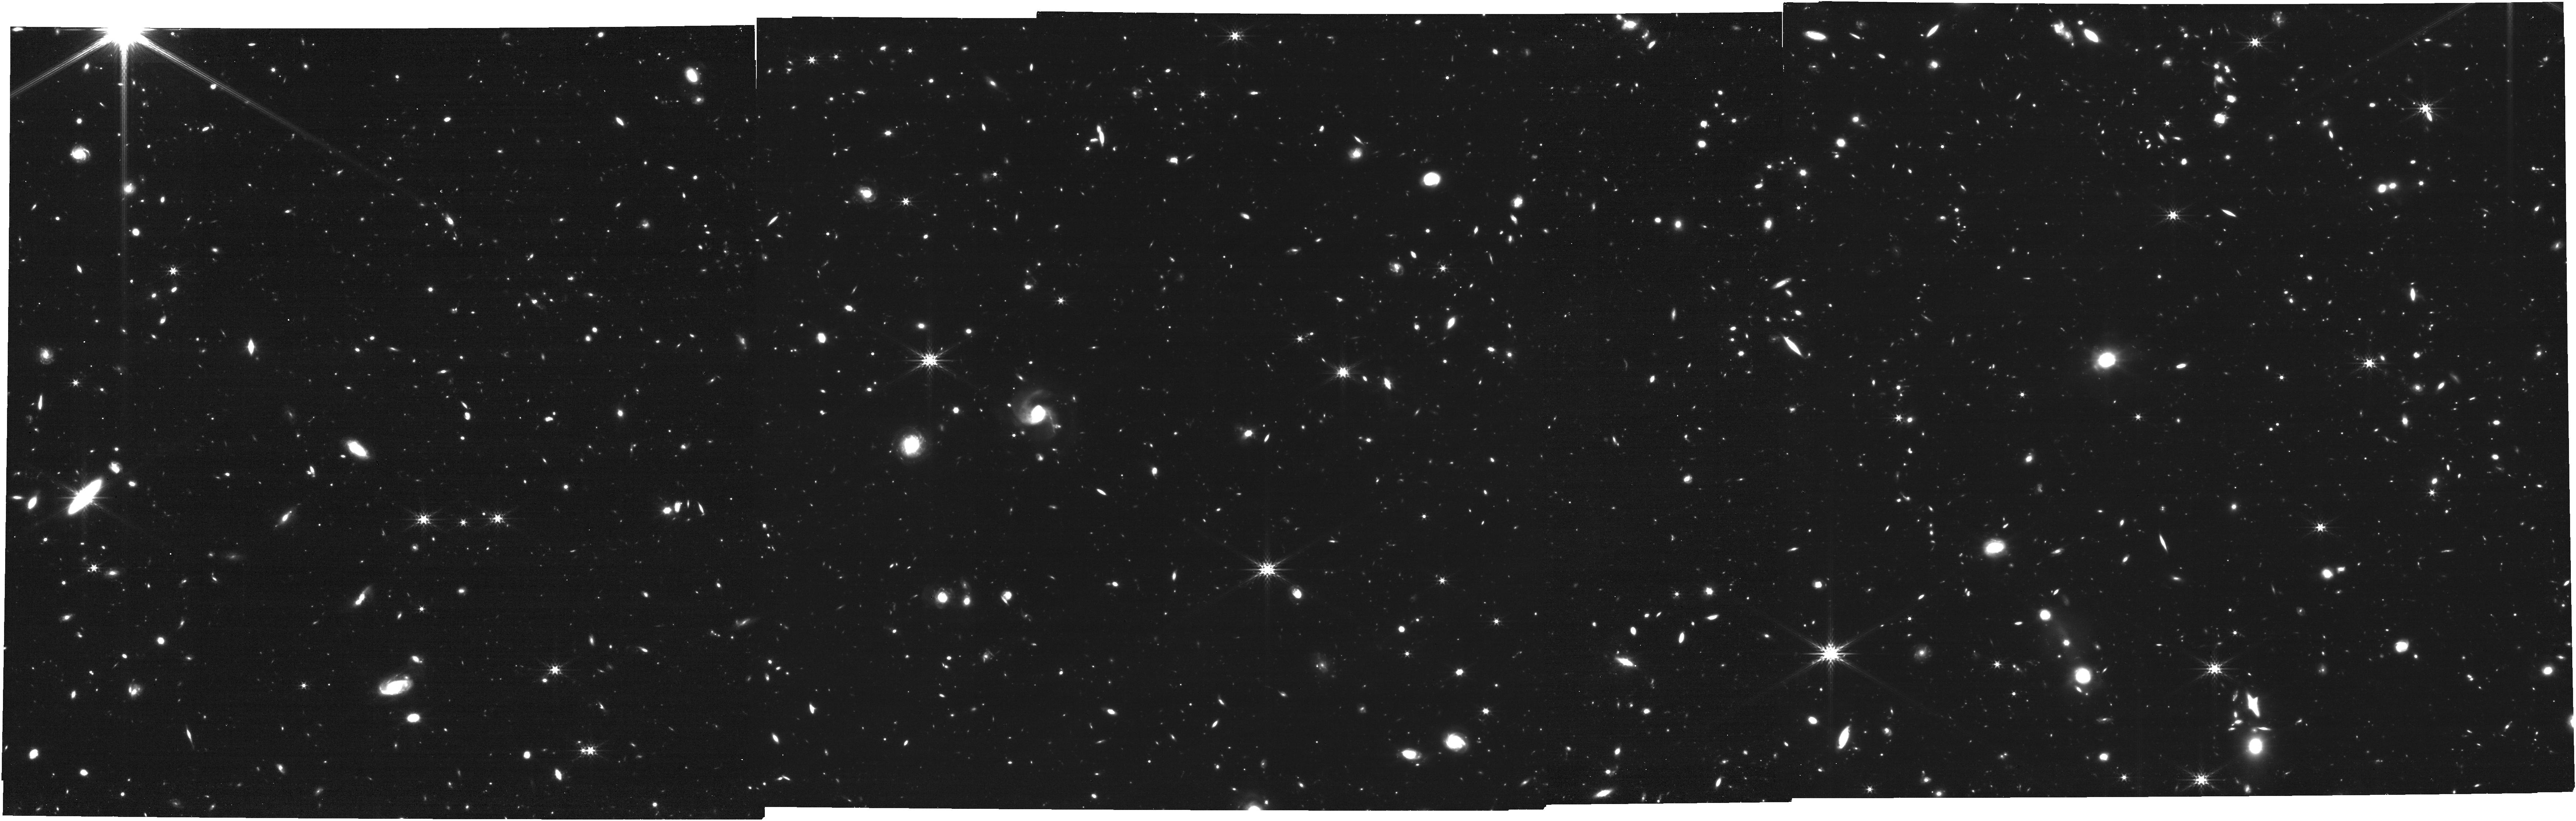
Target: JWST-NEP-TDS-FIELD
Instrument: NIRCAM
Filter: F356W
Exposure: 1.2 h
Observation ID: jw02738-o002_t001_nircam_clear-f356w

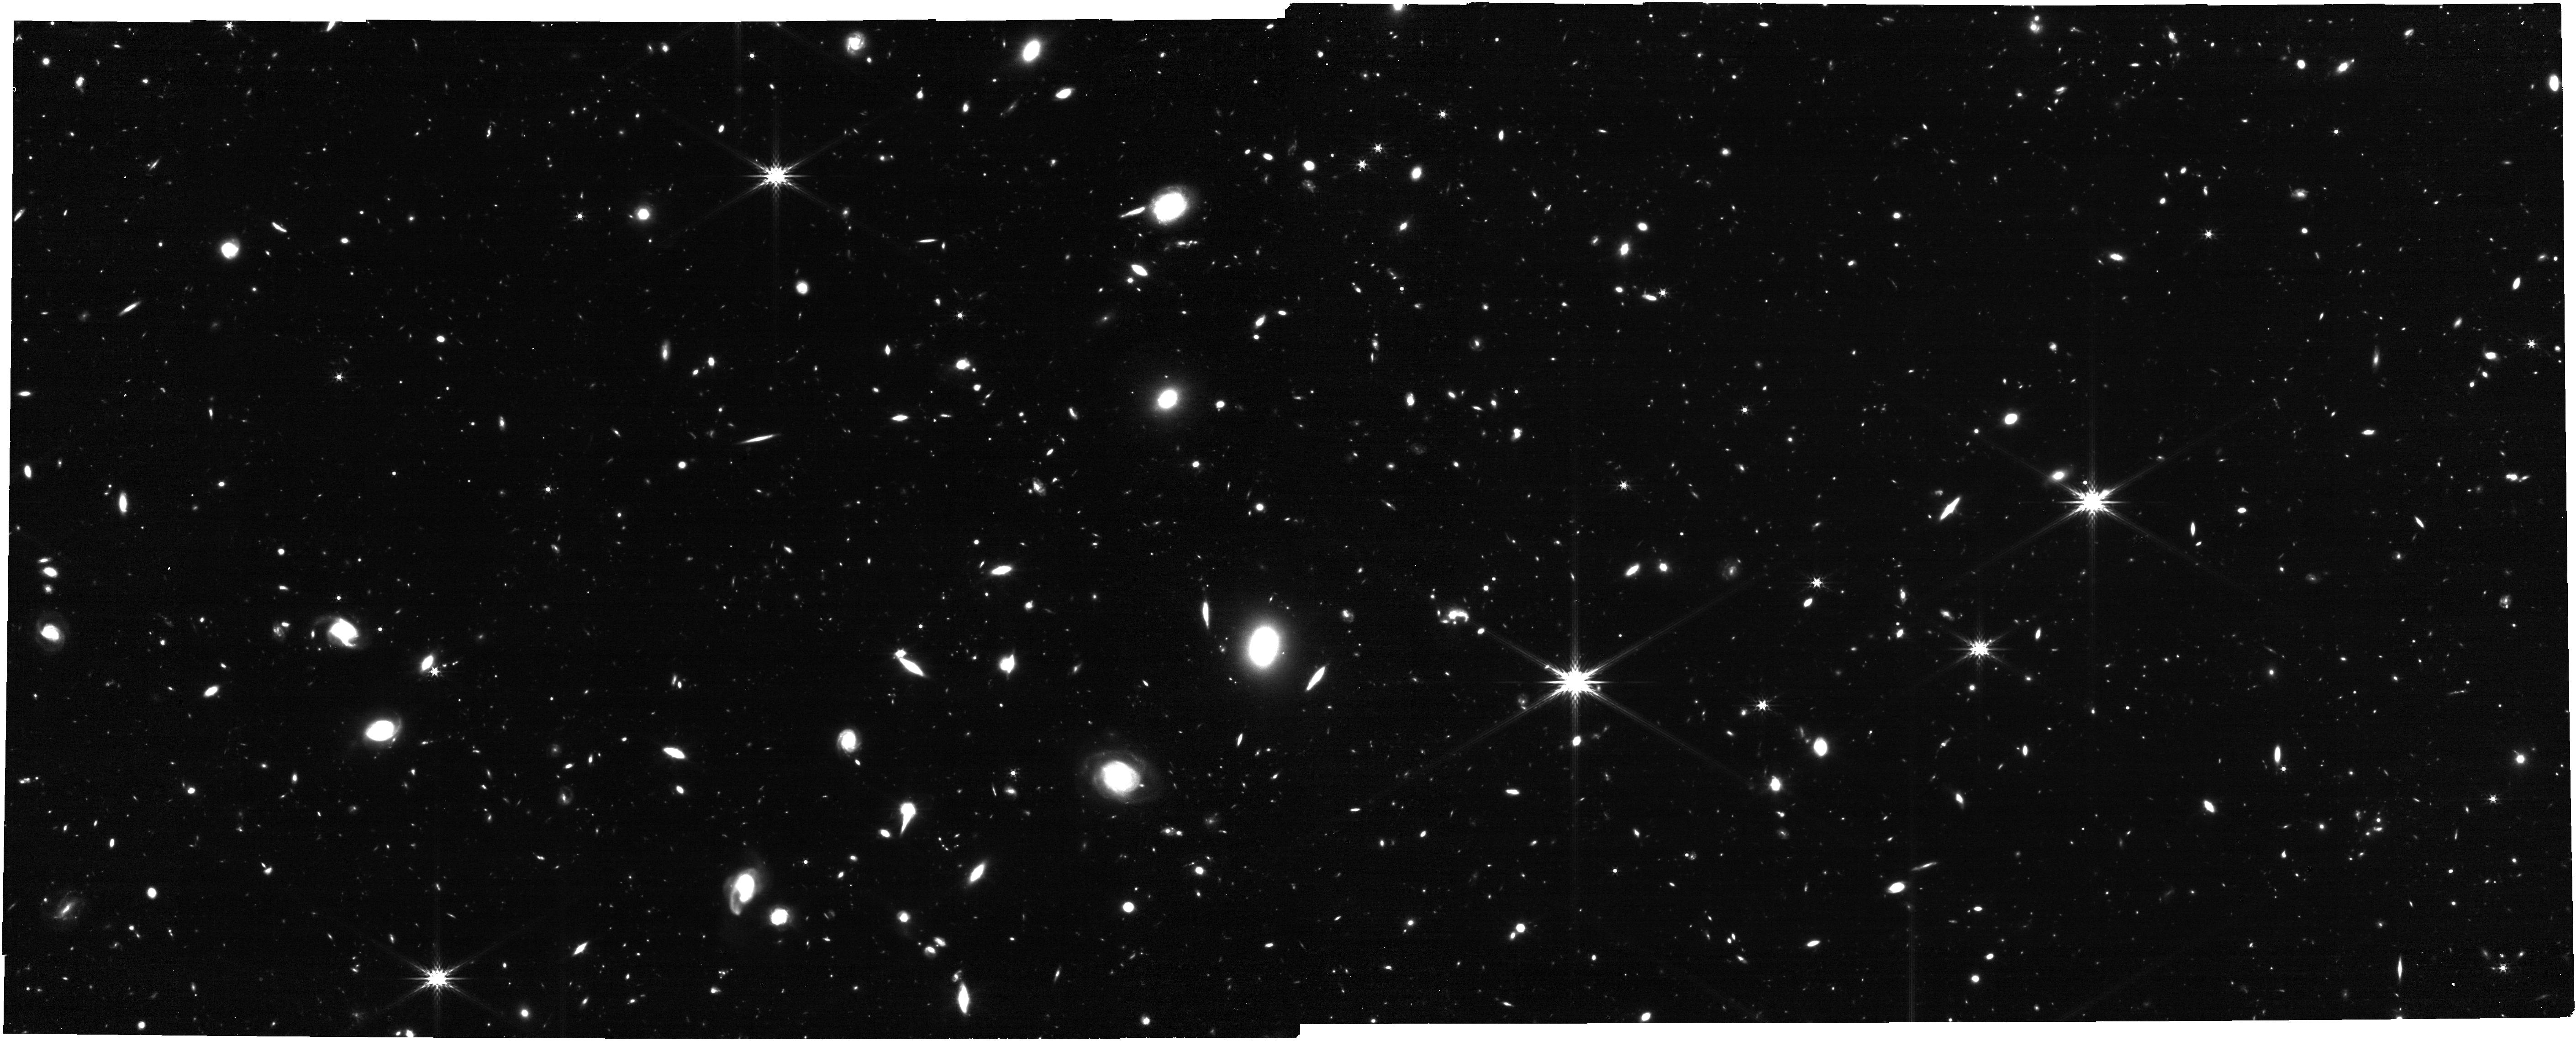
Target: SPITZER-IDF
Instrument: NIRCAM
Filter: F356W
Exposure: 42 min
Observation ID: jw02738-o006_t002_nircam_clear-f356w

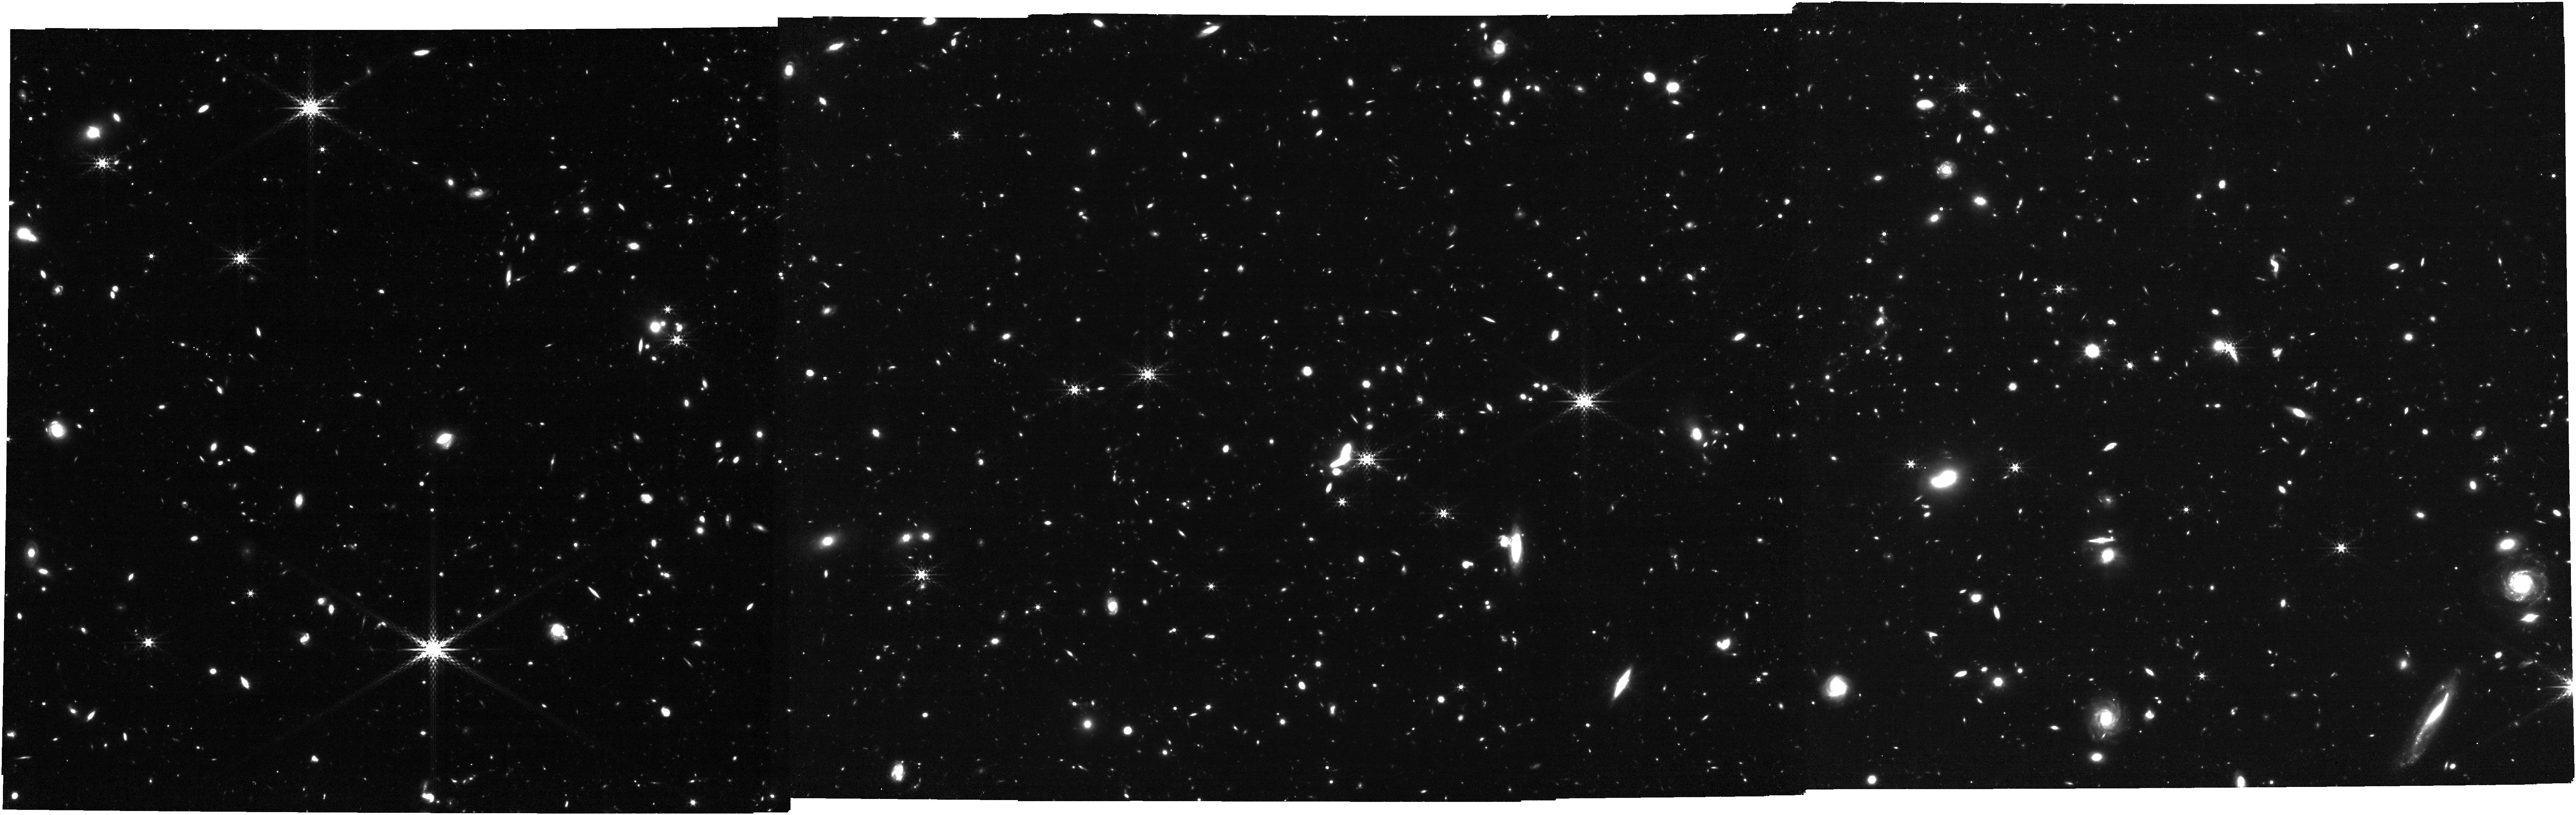
Target: JWST-NEP-TDS-FIELD
Instrument: NIRCAM
Filter: F410M
Exposure: 1.6 h
Observation ID: jw02738-o004_t001_nircam_clear-f410m

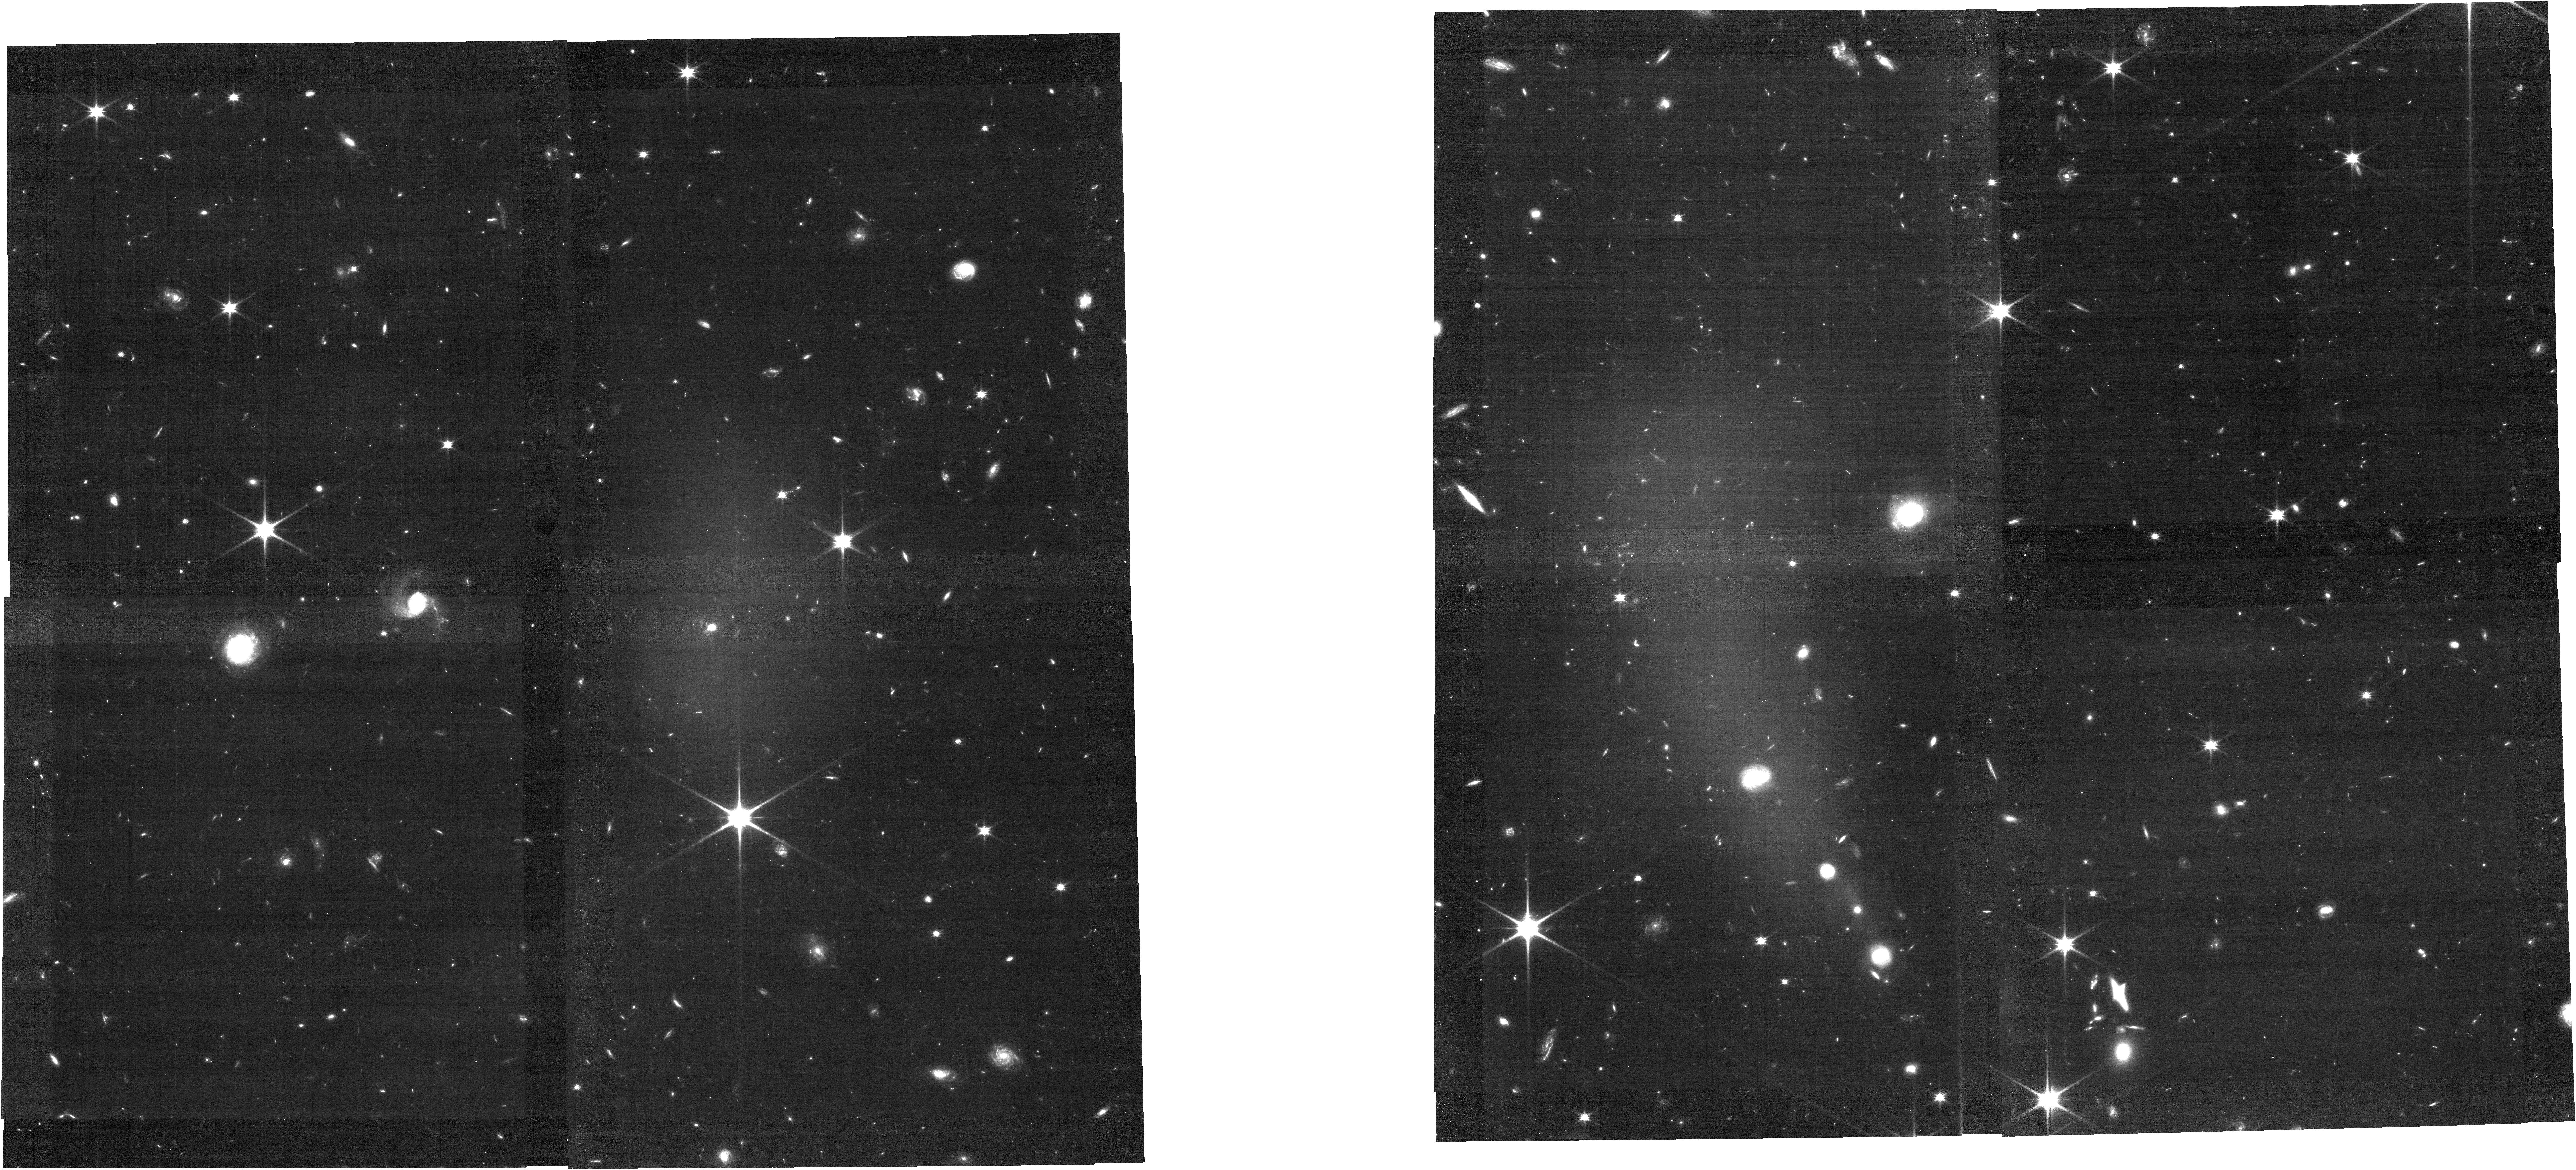
Target: JWST-NEP-TDS-FIELD
Instrument: NIRCAM
Filter: F090W
Exposure: 49 min
Observation ID: jw02738-o002_t001_nircam_clear-f090w

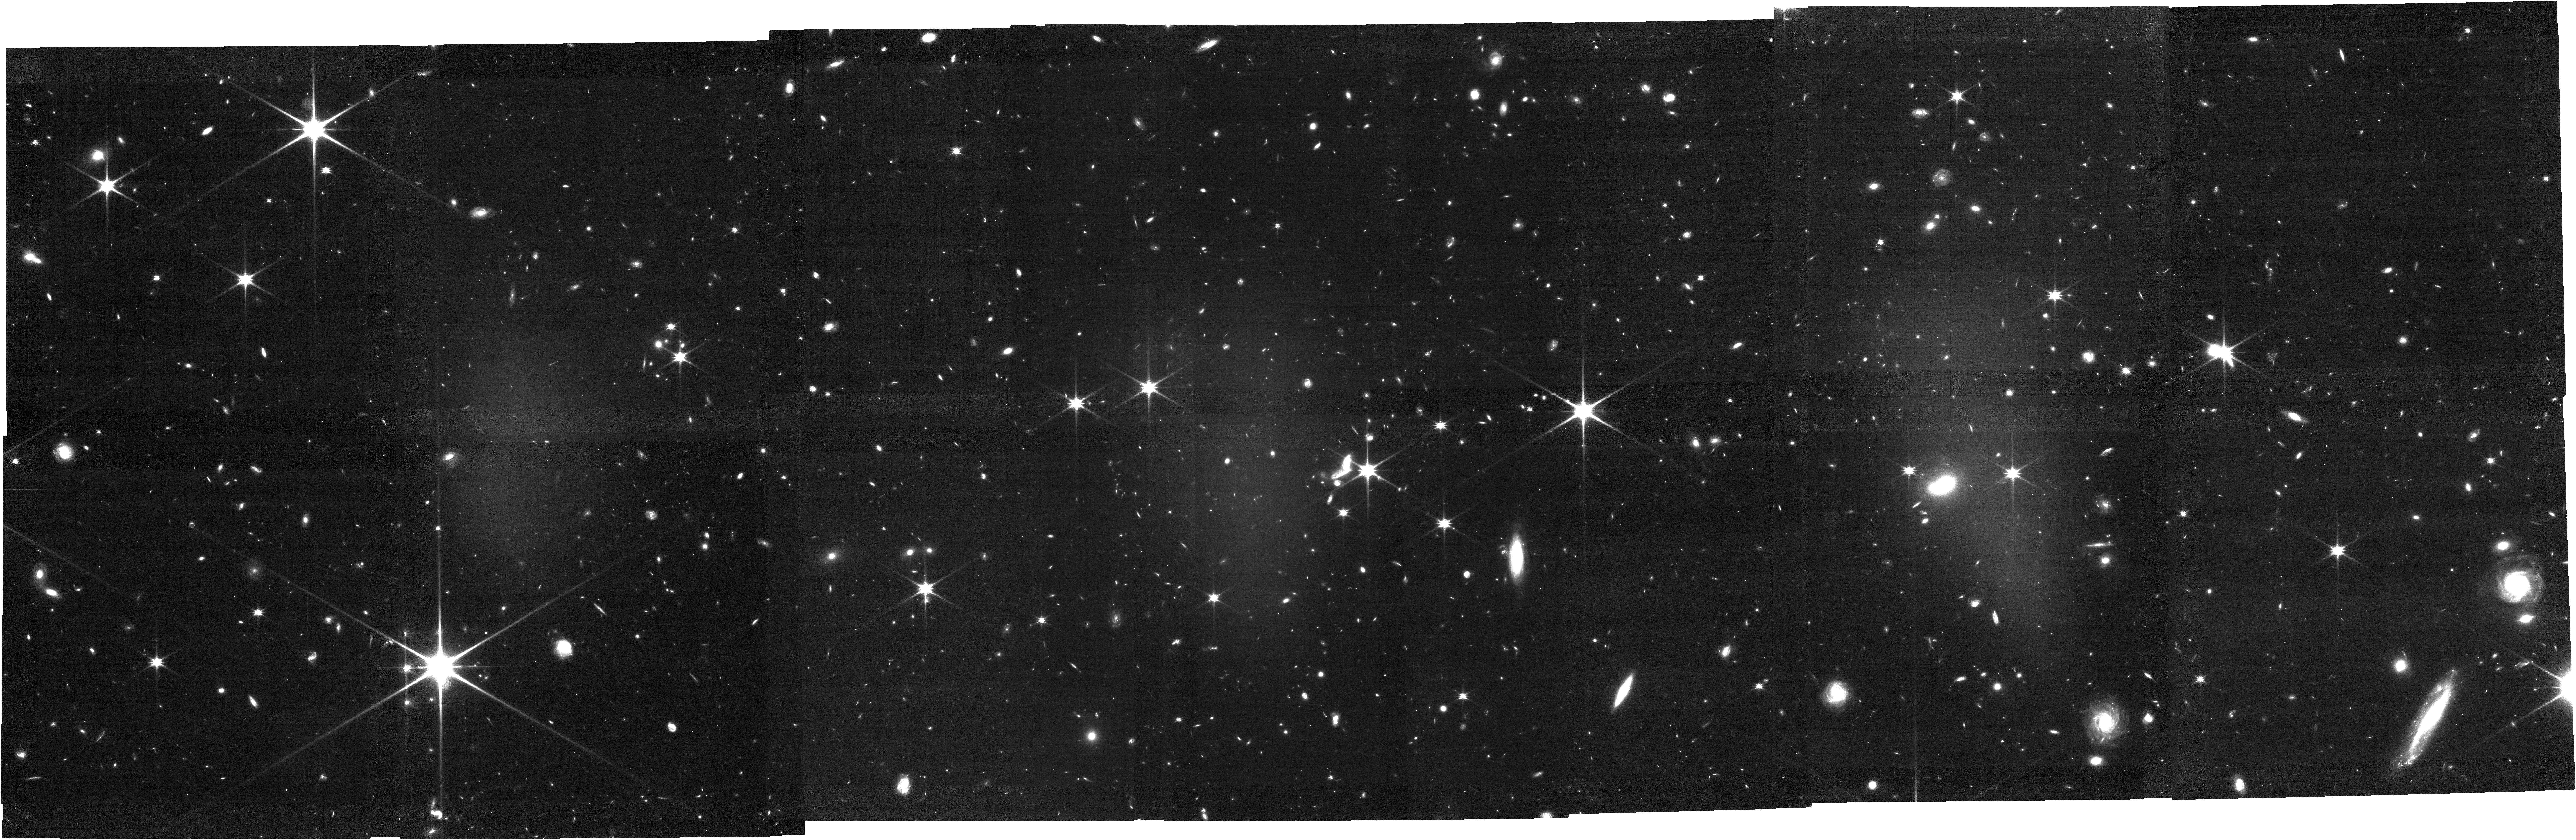
Target: JWST-NEP-TDS-FIELD
Instrument: NIRCAM
Filter: F115W
Exposure: 1.6 h
Observation ID: jw02738-o004_t001_nircam_clear-f115w

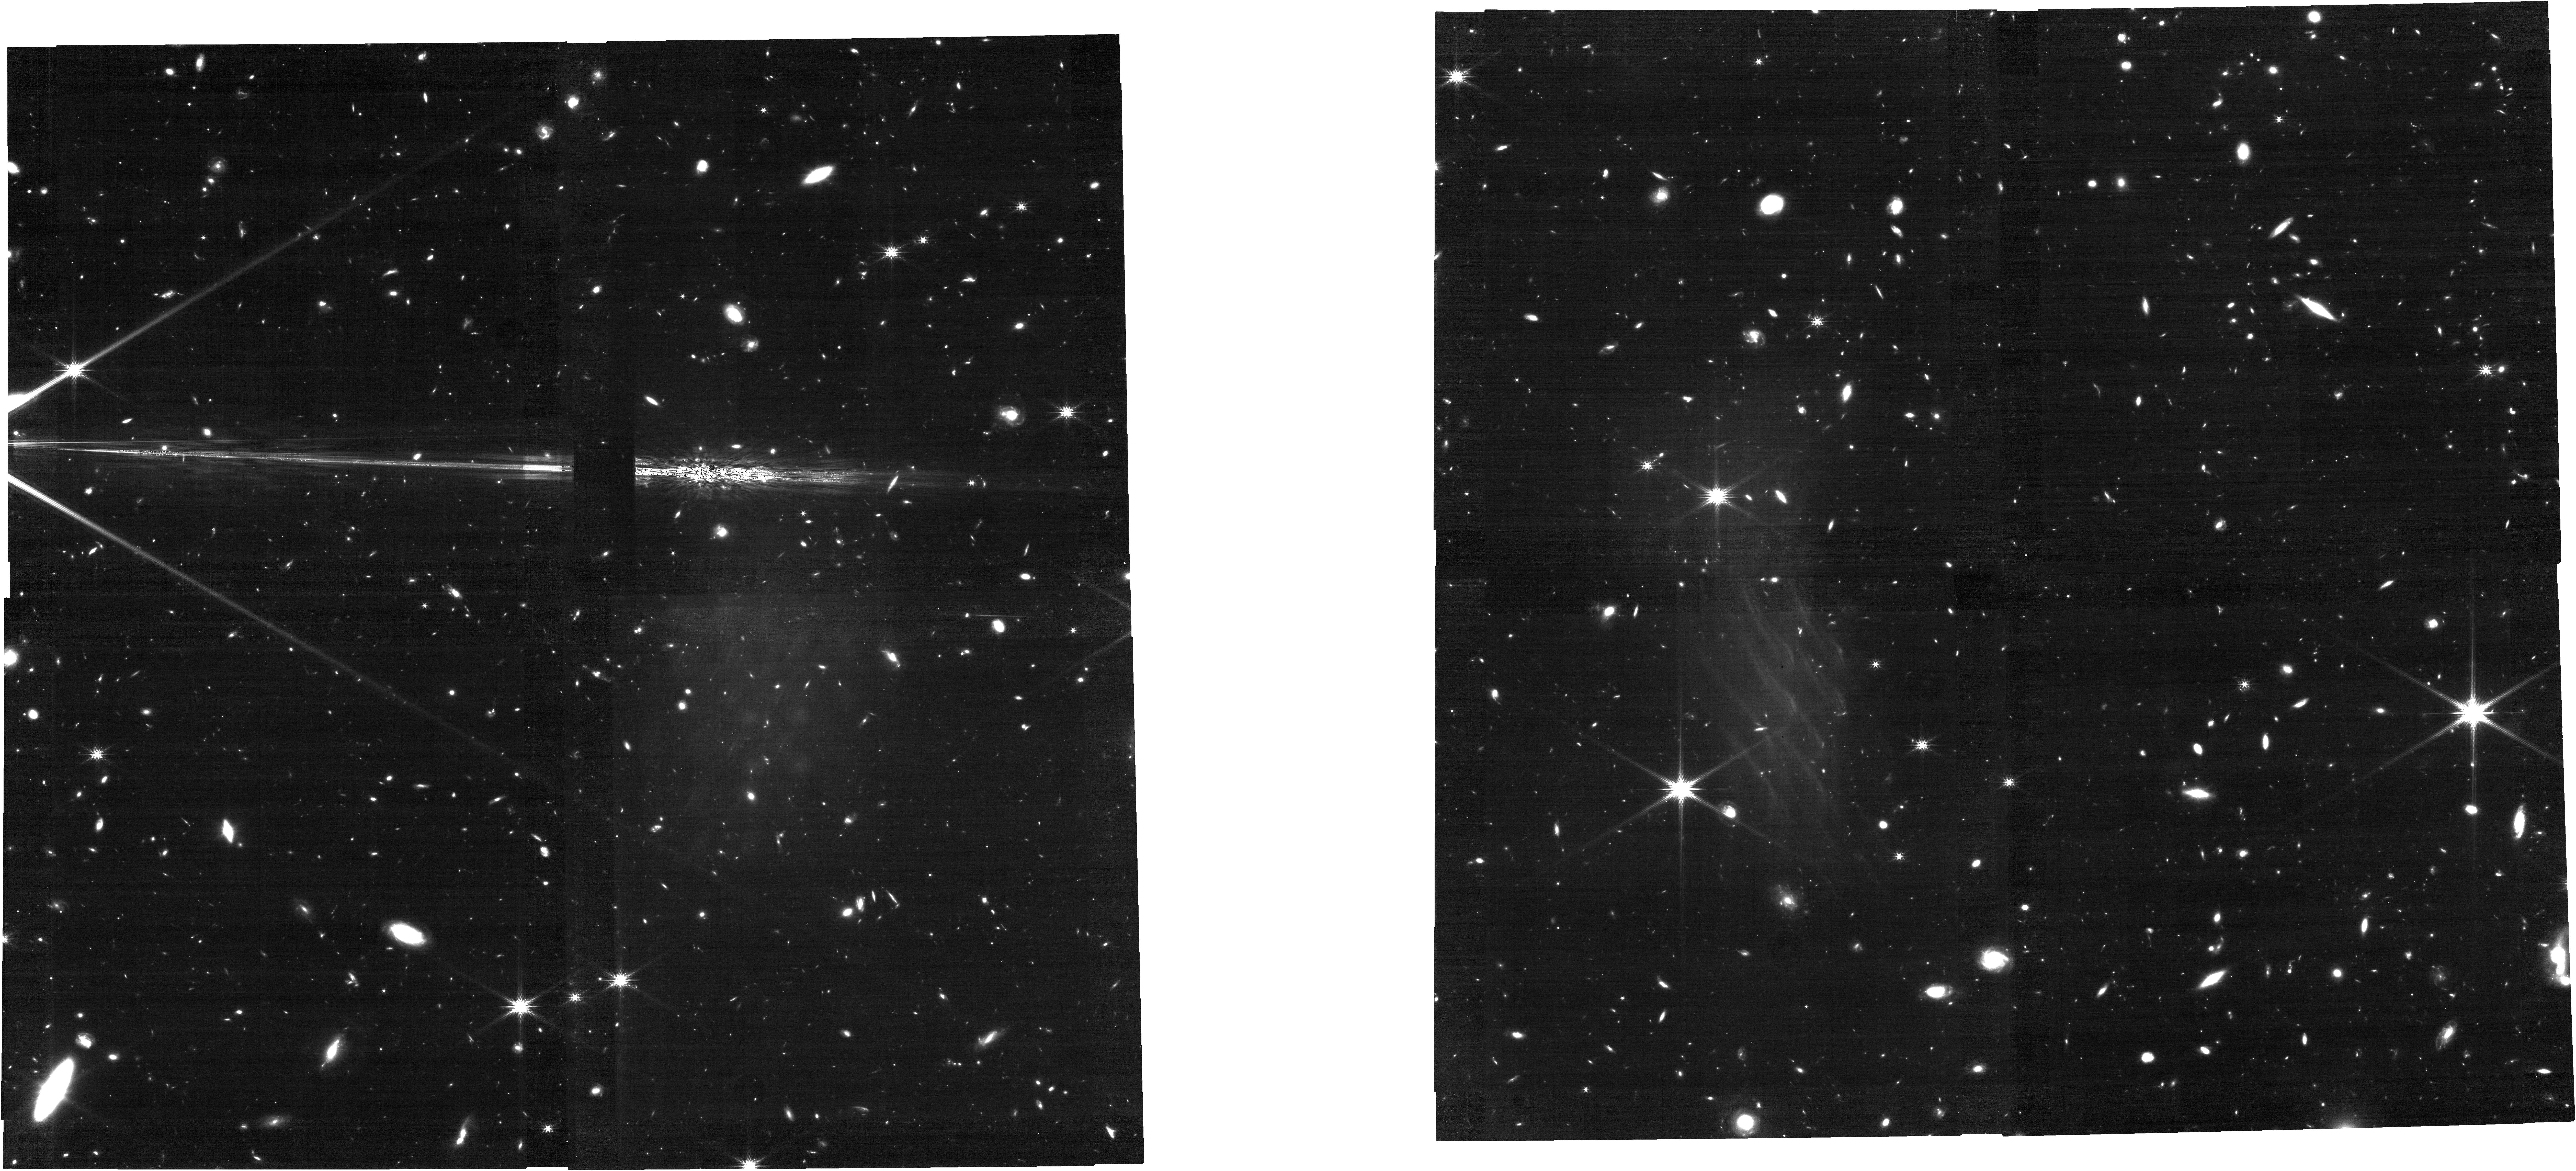
Target: JWST-NEP-TDS-FIELD
Instrument: NIRCAM
Filter: F200W
Exposure: 56 min
Observation ID: jw02738-o008_t001_nircam_clear-f200w

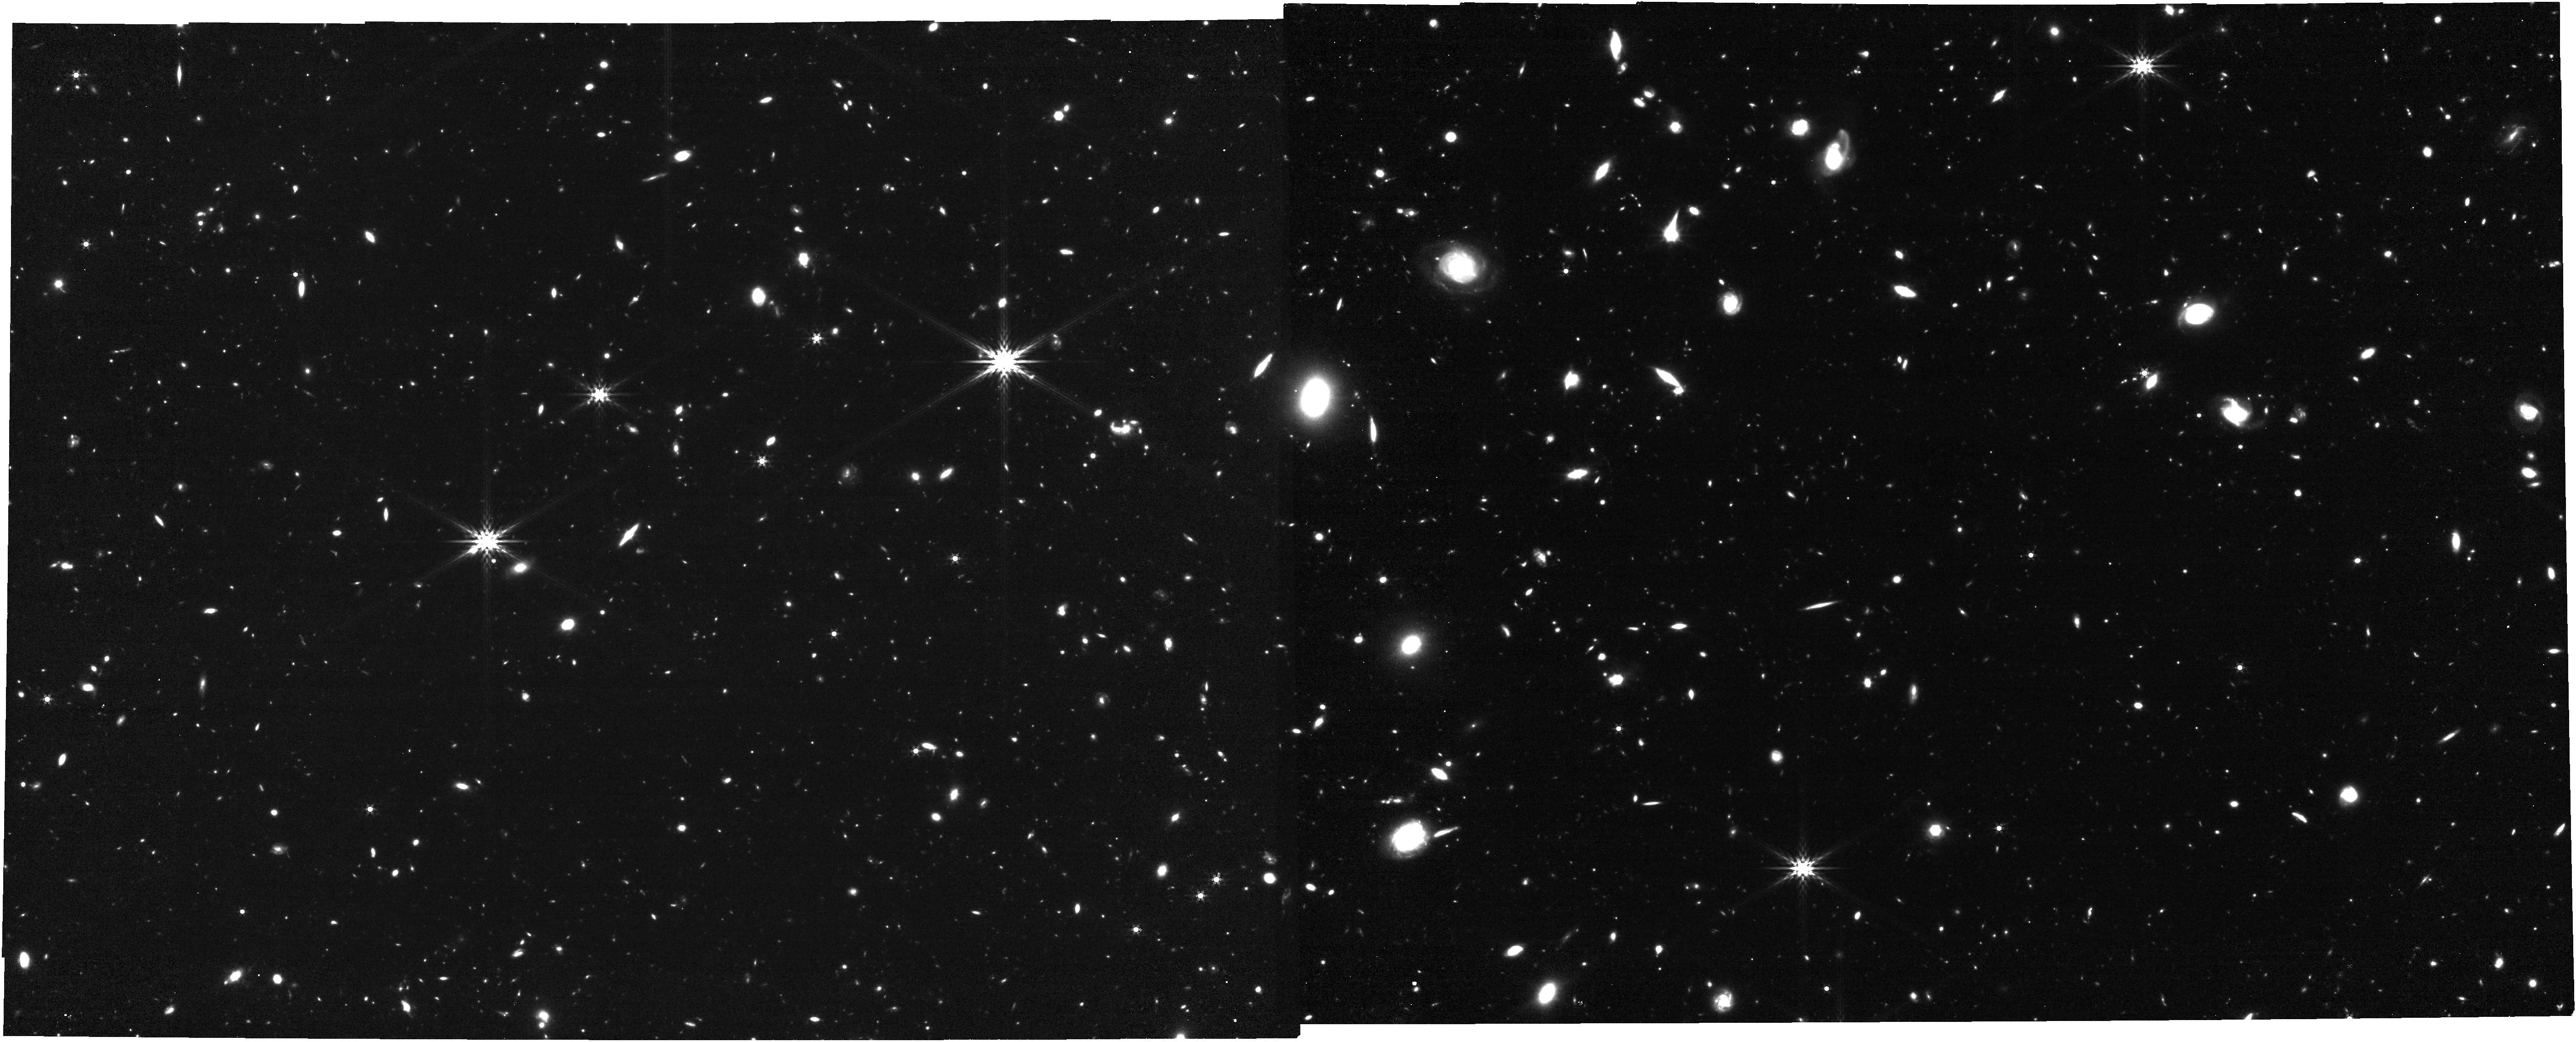
Target: SPITZER-IDF
Instrument: NIRCAM
Filter: F444W
Exposure: 53 min
Observation ID: jw02738-o005_t002_nircam_clear-f444w

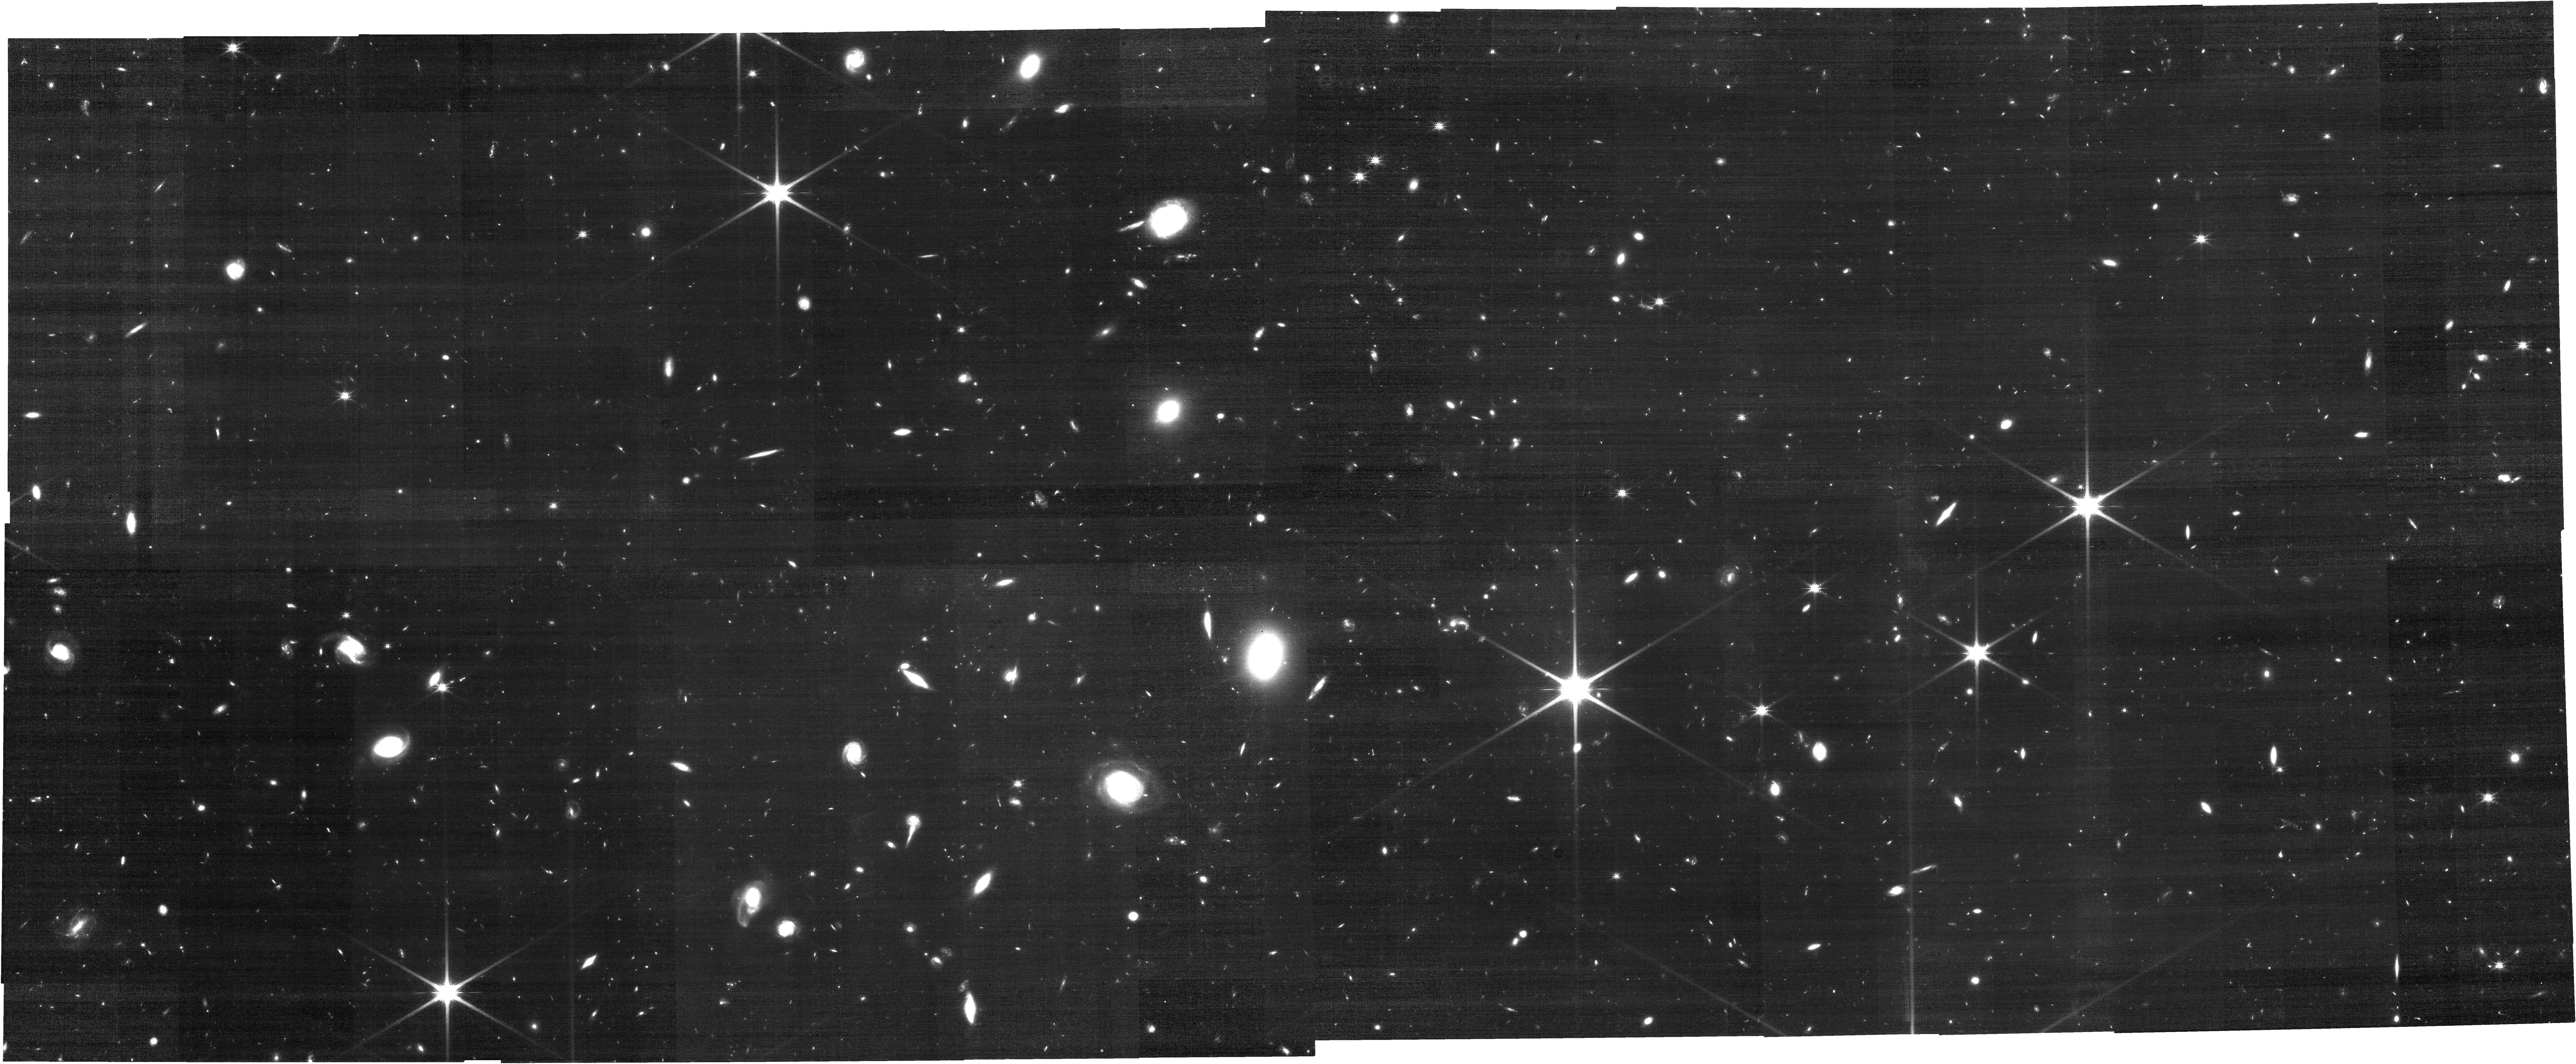
Target: SPITZER-IDF
Instrument: NIRCAM
Filter: F150W
Exposure: 42 min
Observation ID: jw02738-o006_t002_nircam_clear-f150w

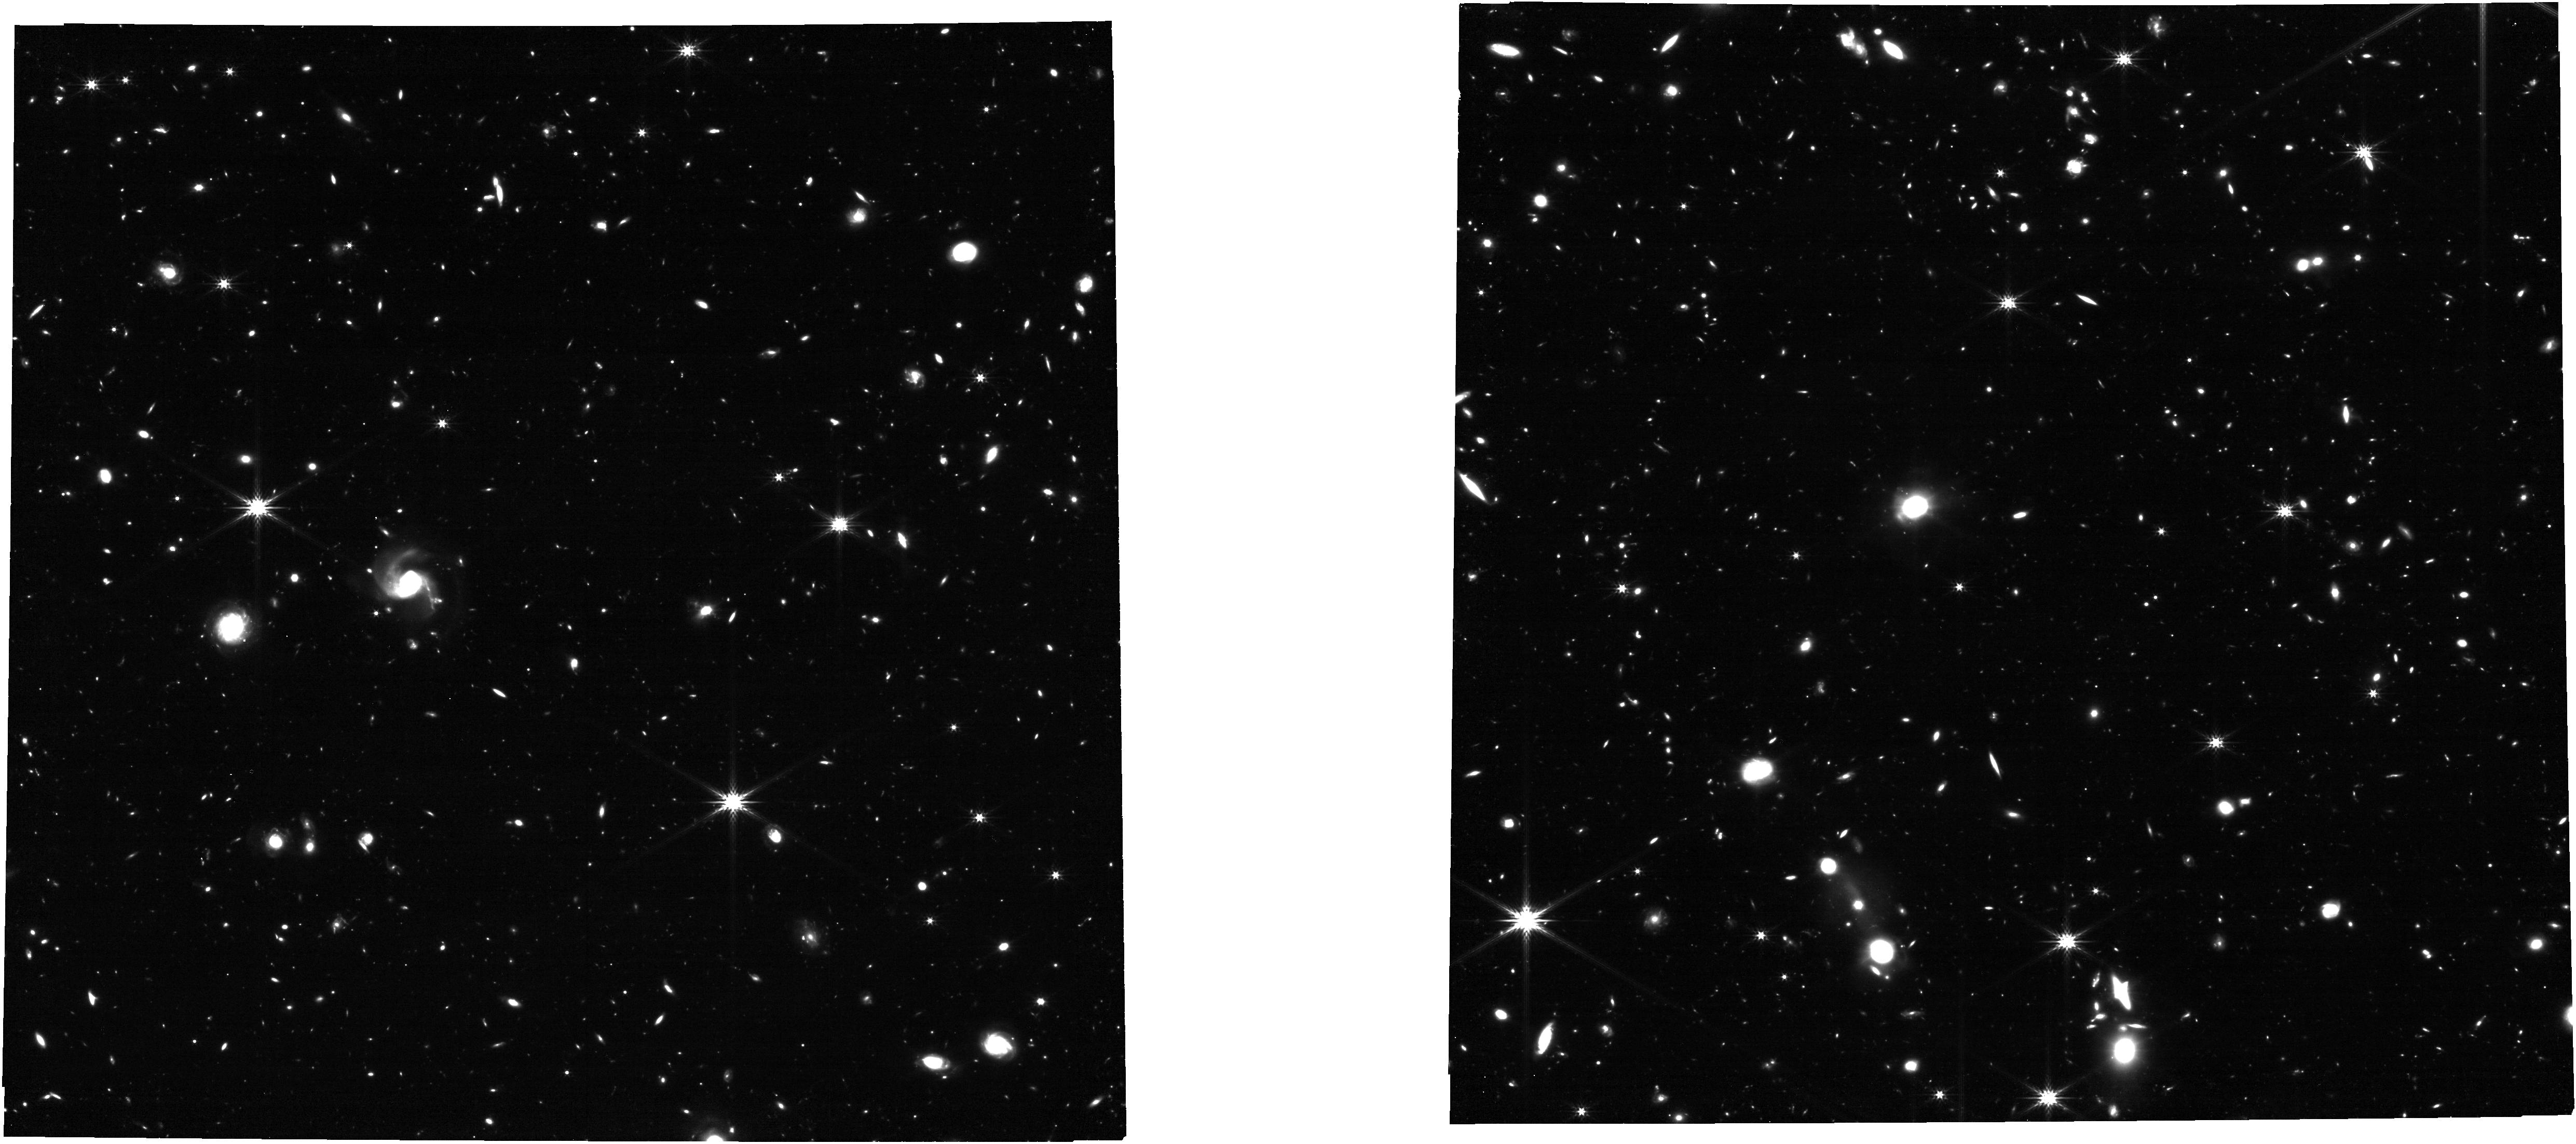
Target: JWST-NEP-TDS-FIELD
Instrument: NIRCAM
Filter: F277W
Exposure: 56 min
Observation ID: jw02738-o002_t001_nircam_clear-f277w

JWST Medium-Deep Fields -- Windhorst/Hammel GTO North Ecliptic Pole Fields (PI: Windhorst, Rogier A.)

We will use ~53.7 hours of JWST IDS GTO time to observe two medium-deep fields within JWST's northern CVZ, to study the epoch of galaxy assembly, AGN growth and First Light in detail, and also providing significant sightlines through our own Galaxy, as well as a unique exploration of the extreme outer solar system at extreme ecliptic latitudes. These blank deep fields are the JWST North Ecliptic Pole Time-Domain Field and the IRAC Dark Field. All observations from the first spoke in the JWST North Ecliptic Pole Time-Domain Field (NEP TDF) will be public rightaway. This program is a subset of the original GTO 1176 (IDS Windhorst), combined with the original GTO 1255 (IDS Hammel) who will be Co-PIs of the present program. GTO 2738 isolates and combines the repeat-epoch observations of the NEP TDF and IDF near the North Ecliptic Pole in order to significantly improve overall observing efficiency.